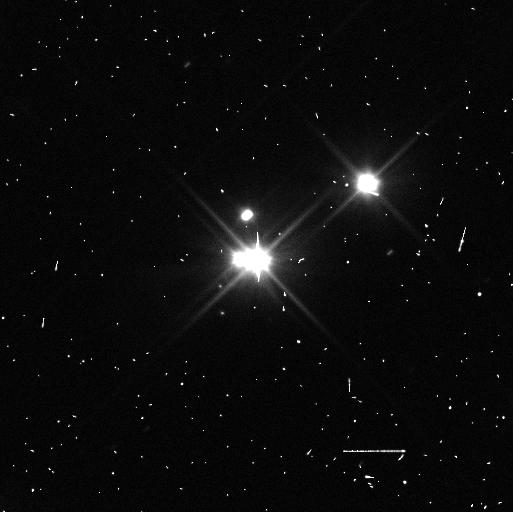
Target: PLUTO
Instrument: WFC3/UVIS
Filter: F350LP
Exposure: 3 min
Observation ID: idwc35otq

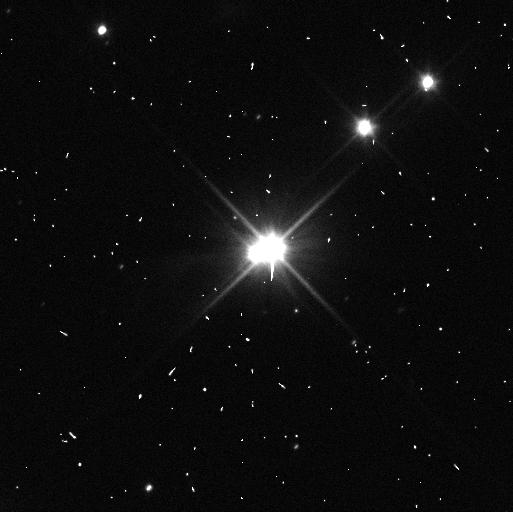
Target: PLUTO-STYX-KERBEROS
Instrument: WFC3/UVIS
Filter: F350LP
Exposure: 3 min
Observation ID: idwc53k1q

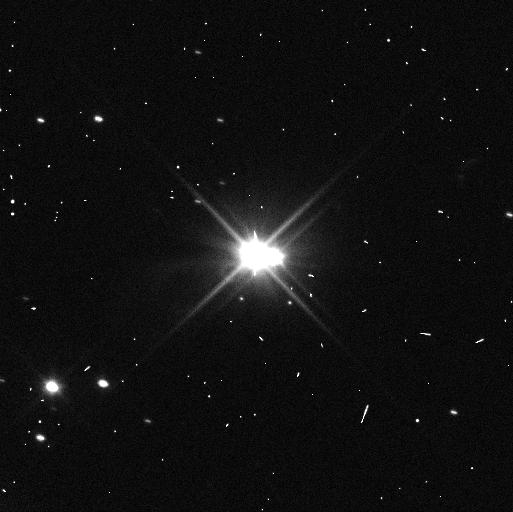
Target: PLUTO
Instrument: WFC3/UVIS
Filter: F350LP
Exposure: 3 min
Observation ID: idwc34ucq

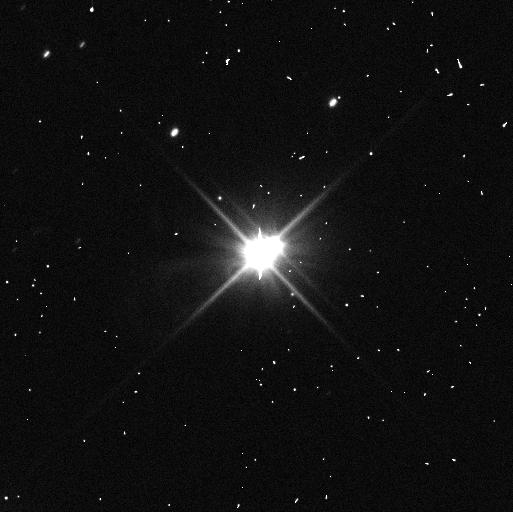
Target: PLUTO-STYX-KERBEROS
Instrument: WFC3/UVIS
Filter: F350LP
Exposure: 4 min
Observation ID: idwc45i6q

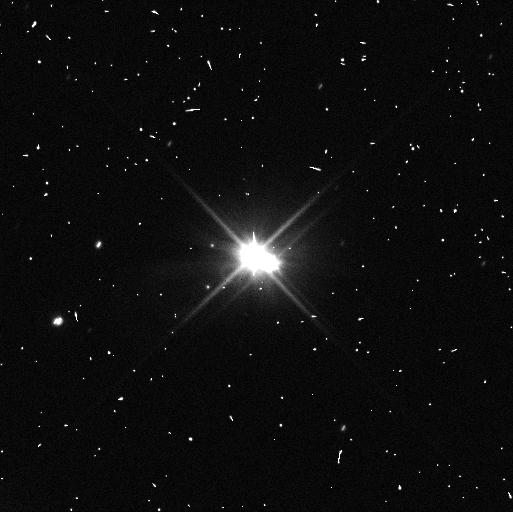
Target: PLUTO
Instrument: WFC3/UVIS
Filter: F350LP
Exposure: 2 min
Observation ID: idwc31dcq

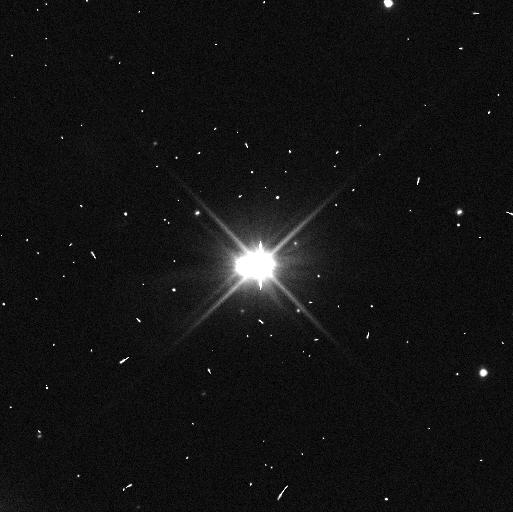
Target: PLUTO-STYX-KERBEROS
Instrument: WFC3/UVIS
Filter: F350LP
Exposure: 3 min
Observation ID: idwc41iiq

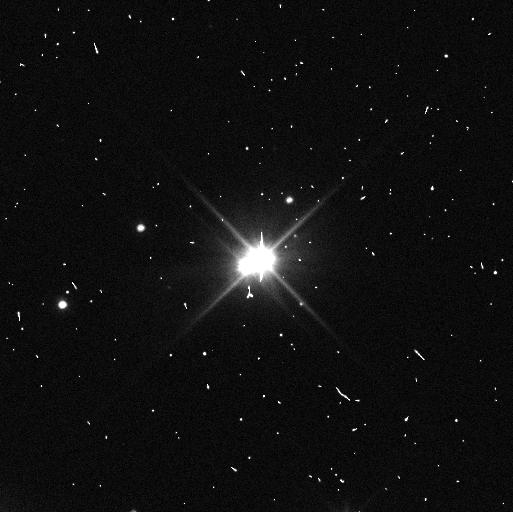
Target: PLUTO-STYX-KERBEROS
Instrument: WFC3/UVIS
Filter: F350LP
Exposure: 3 min
Observation ID: idwc42jxq

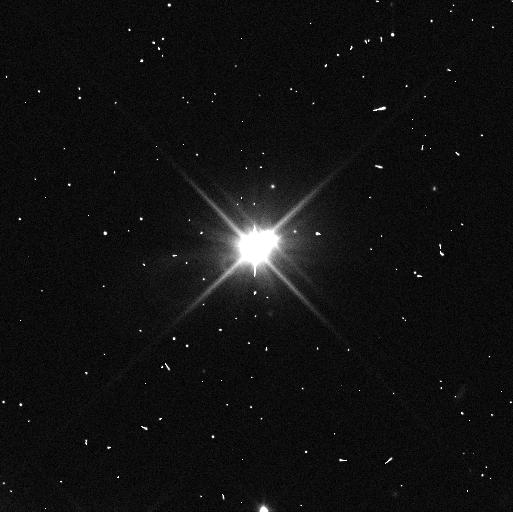
Target: PLUTO-STYX-KERBEROS
Instrument: WFC3/UVIS
Filter: F350LP
Exposure: 4 min
Observation ID: idwc43qvq

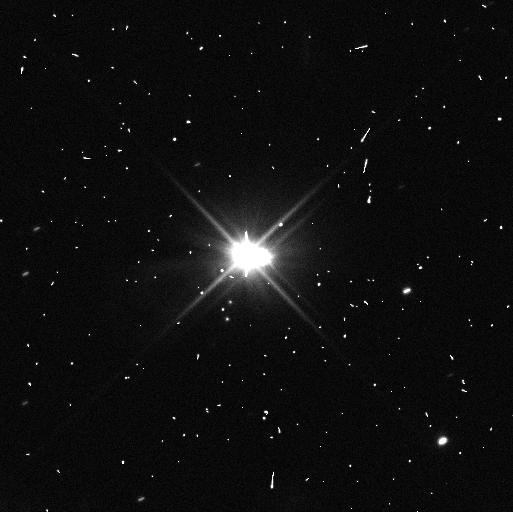
Target: PLUTO
Instrument: WFC3/UVIS
Filter: F350LP
Exposure: 3 min
Observation ID: idwc36dkq

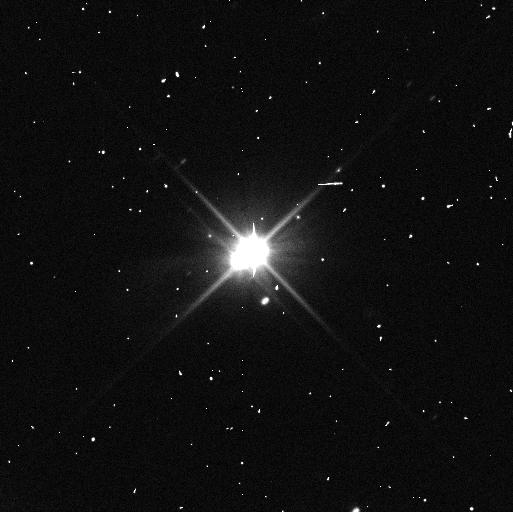
Target: PLUTO-STYX-KERBEROS
Instrument: WFC3/UVIS
Filter: F350LP
Exposure: 3 min
Observation ID: idwc44x7q

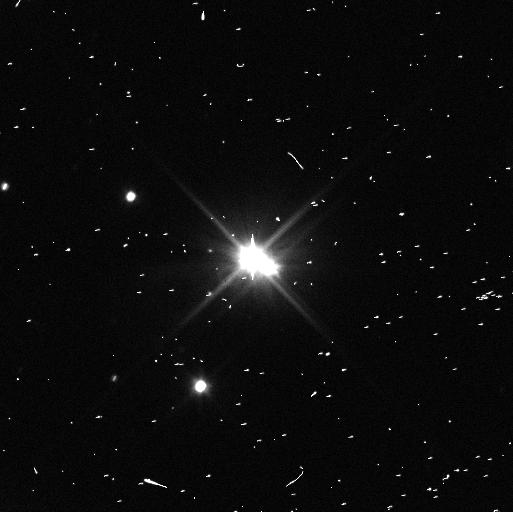
Target: PLUTO
Instrument: WFC3/UVIS
Filter: F350LP
Exposure: 3 min
Observation ID: idwc32c2q

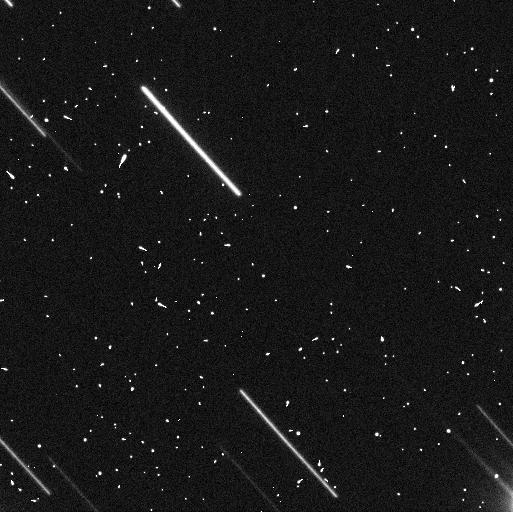
Target: PLUTO-STYX-KERBEROS
Instrument: WFC3/UVIS
Filter: F350LP
Exposure: 3 min
Observation ID: idwc52noq

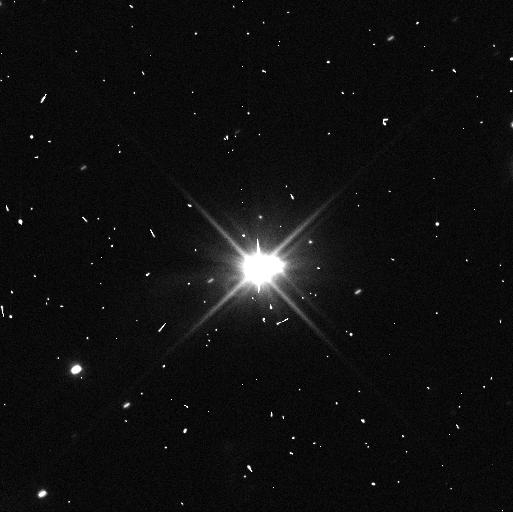
Target: PLUTO-STYX-KERBEROS
Instrument: WFC3/UVIS
Filter: F350LP
Exposure: 3 min
Observation ID: idwc51hjq

The Pluto System in the Post-New Horizons Era: Opposition Effects, Rotations, and Orbital Stability (PI: Verbiscer, Anne J.)

Following the New Horizons flyby in 2015, we propose a two-cycle program to observe Pluto and its five moons in the post-encounter era, building on the rich legacy of observations obtained during and prior to the historic flyby. At opposition in Cycles 25-26, the Pluto system is visible at the smallest solar phase angle in 87 years. The system will be at true opposition when it crosses the line of nodes in July 2018, and as seen from Pluto, Earth will transit the solar disk. Such rare planetary alignments enable the characterization of small-scale surface texture and porosity as well as the direct measurement of the geometric albedo, rather than an estimation of its value from photometric models. Any variation among the regolith properties of Pluto's moons will test the long-standing hypothesis that ejecta exchange between the moons has altered their surfaces. We will also follow up on the surprising result from New Horizons and HST that the small moons are spinning rapidly and with high obliquities. Styx, Nix, and Hydra show hints of being in strong spin-orbit couplings with Charon, but confirmation requires the additional precision in measurements of their spin rates and polar precession rates proposed here. In addition, we will obtain new astrometry of the small moons, making it possible to determine their masses and bulk densities with much higher precision. Results from this program will enhance the scientific return from the New Horizons mission, providing images complementary to those obtained by the spacecraft on approach and achieving science objectives that cannot be met by either HST or New Horizons alone.